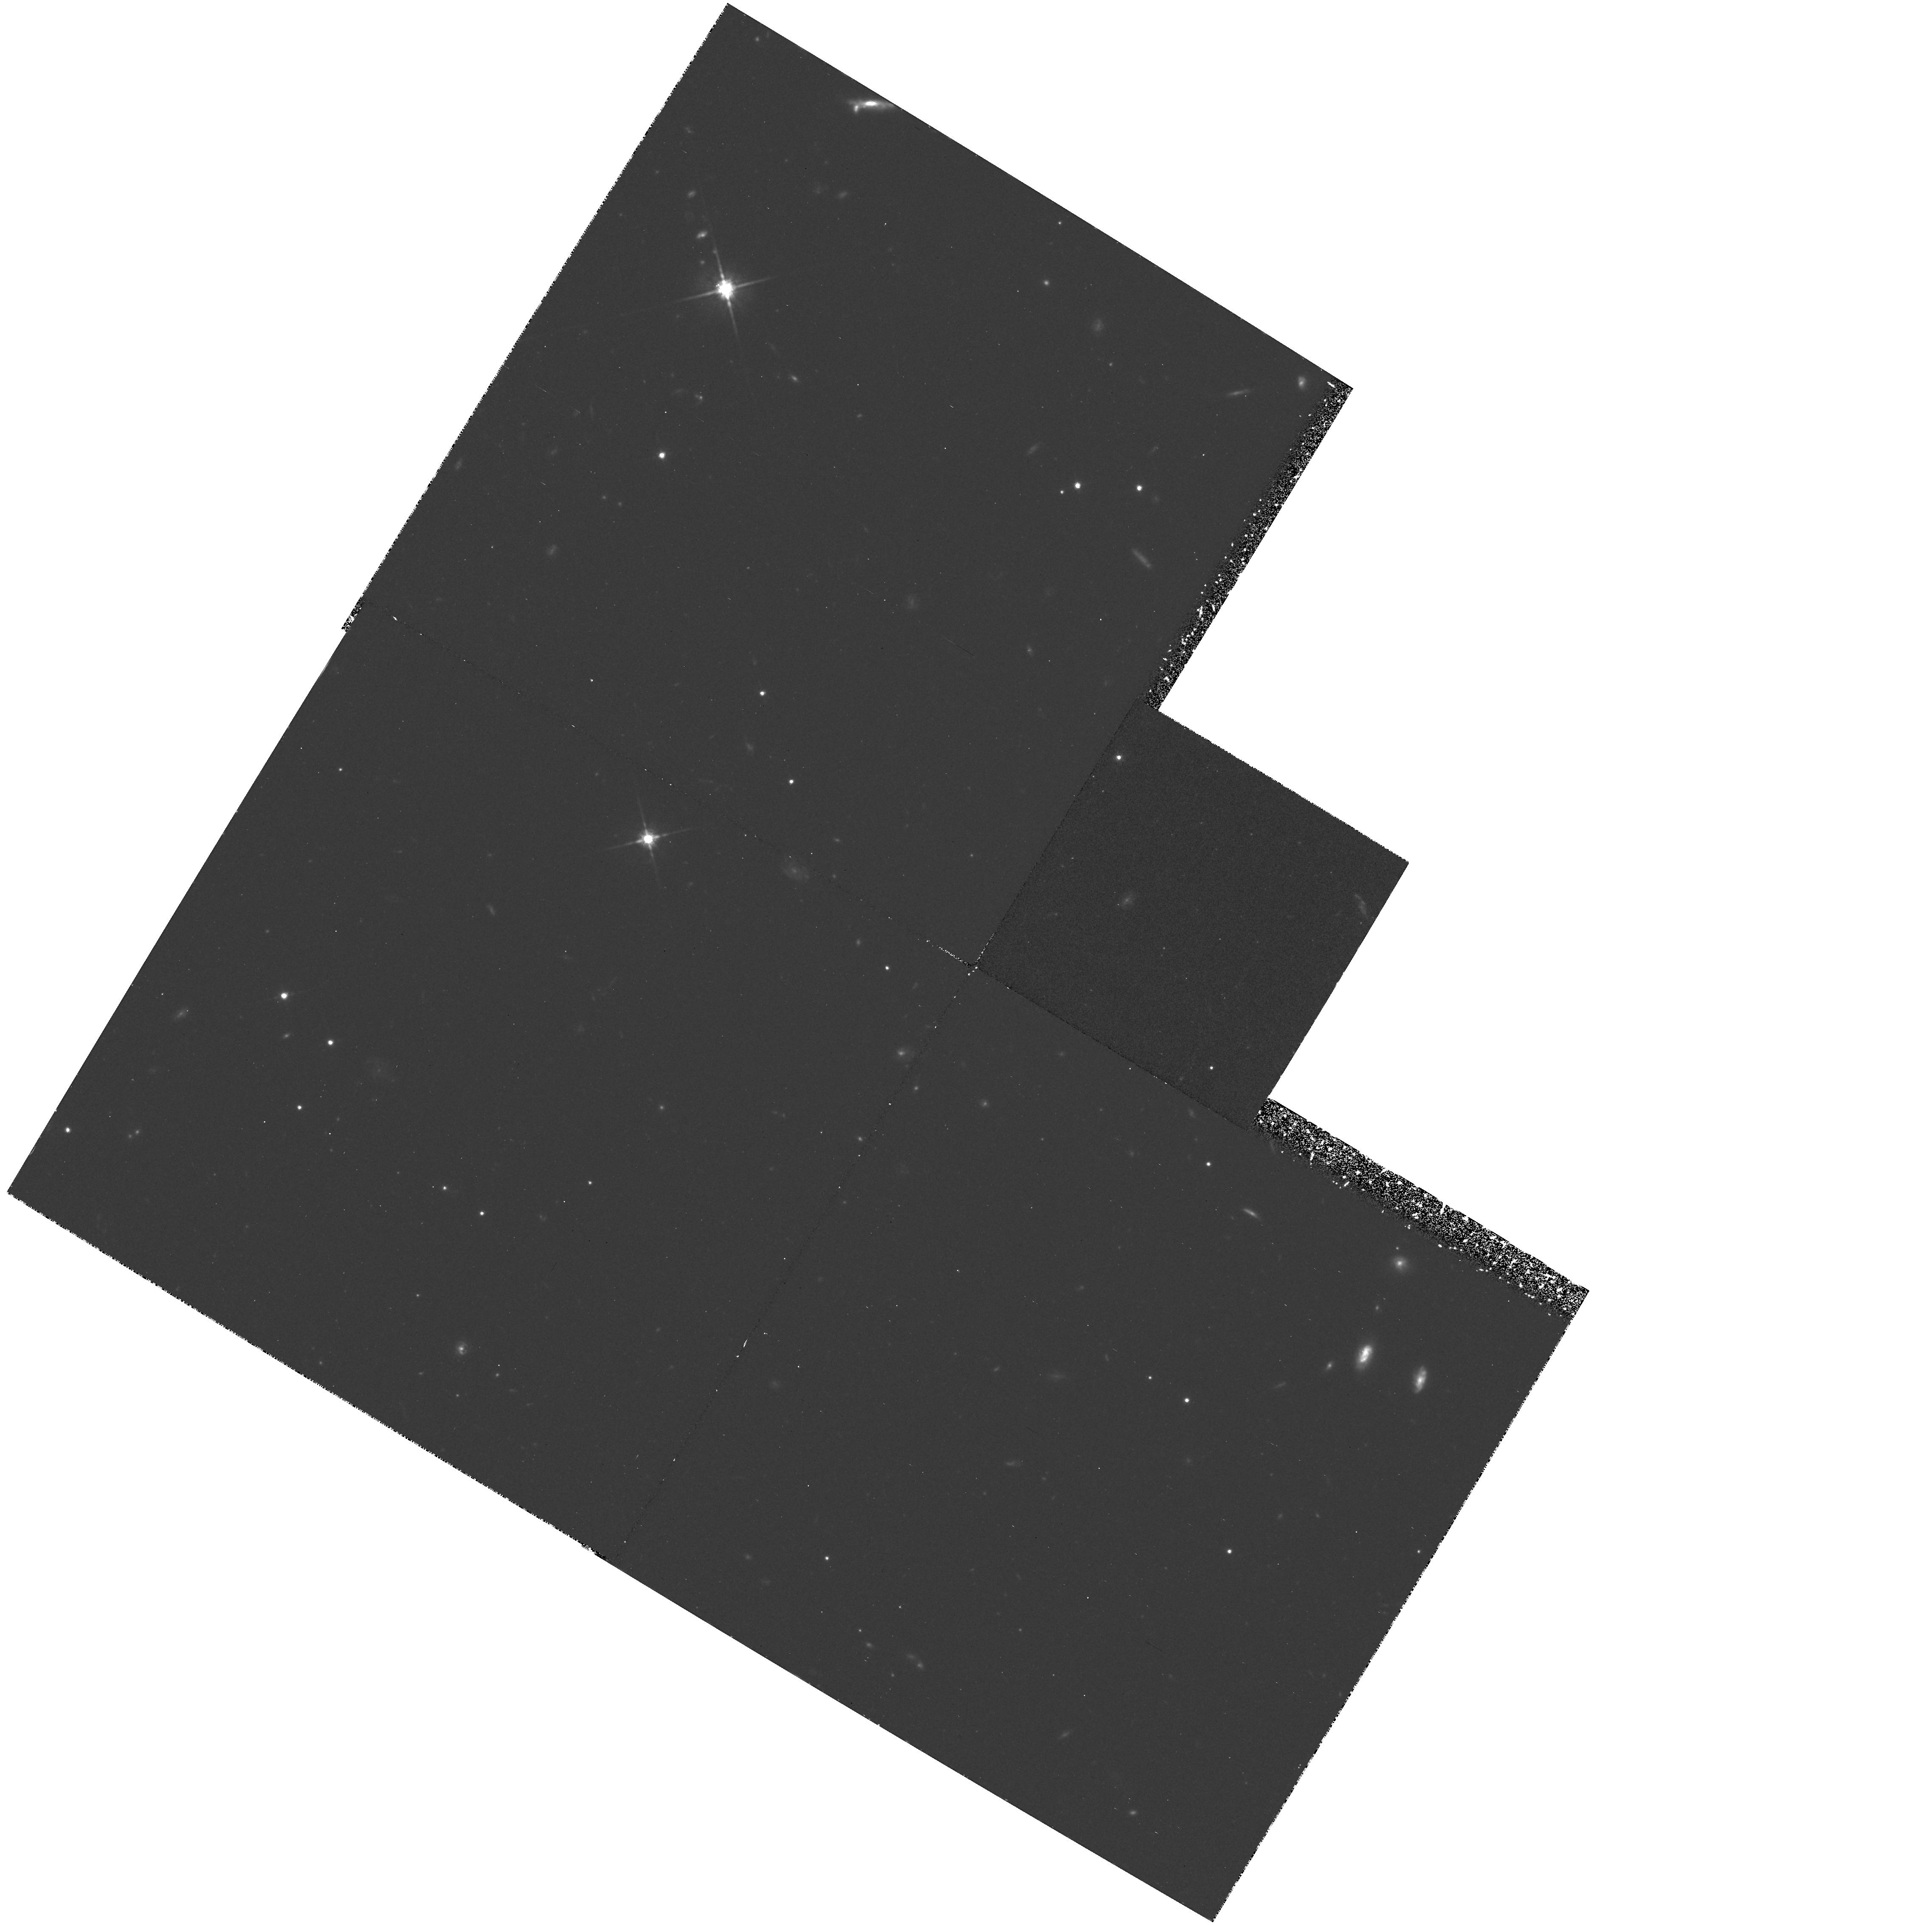
Target: DEEP-SURVEY-FIELD-1
Instrument: WFPC2/PC
Filter: F814W
Exposure: 1.8 h
Observation ID: hst_5109_02_wfpc2_pc_f814w_u2ay02

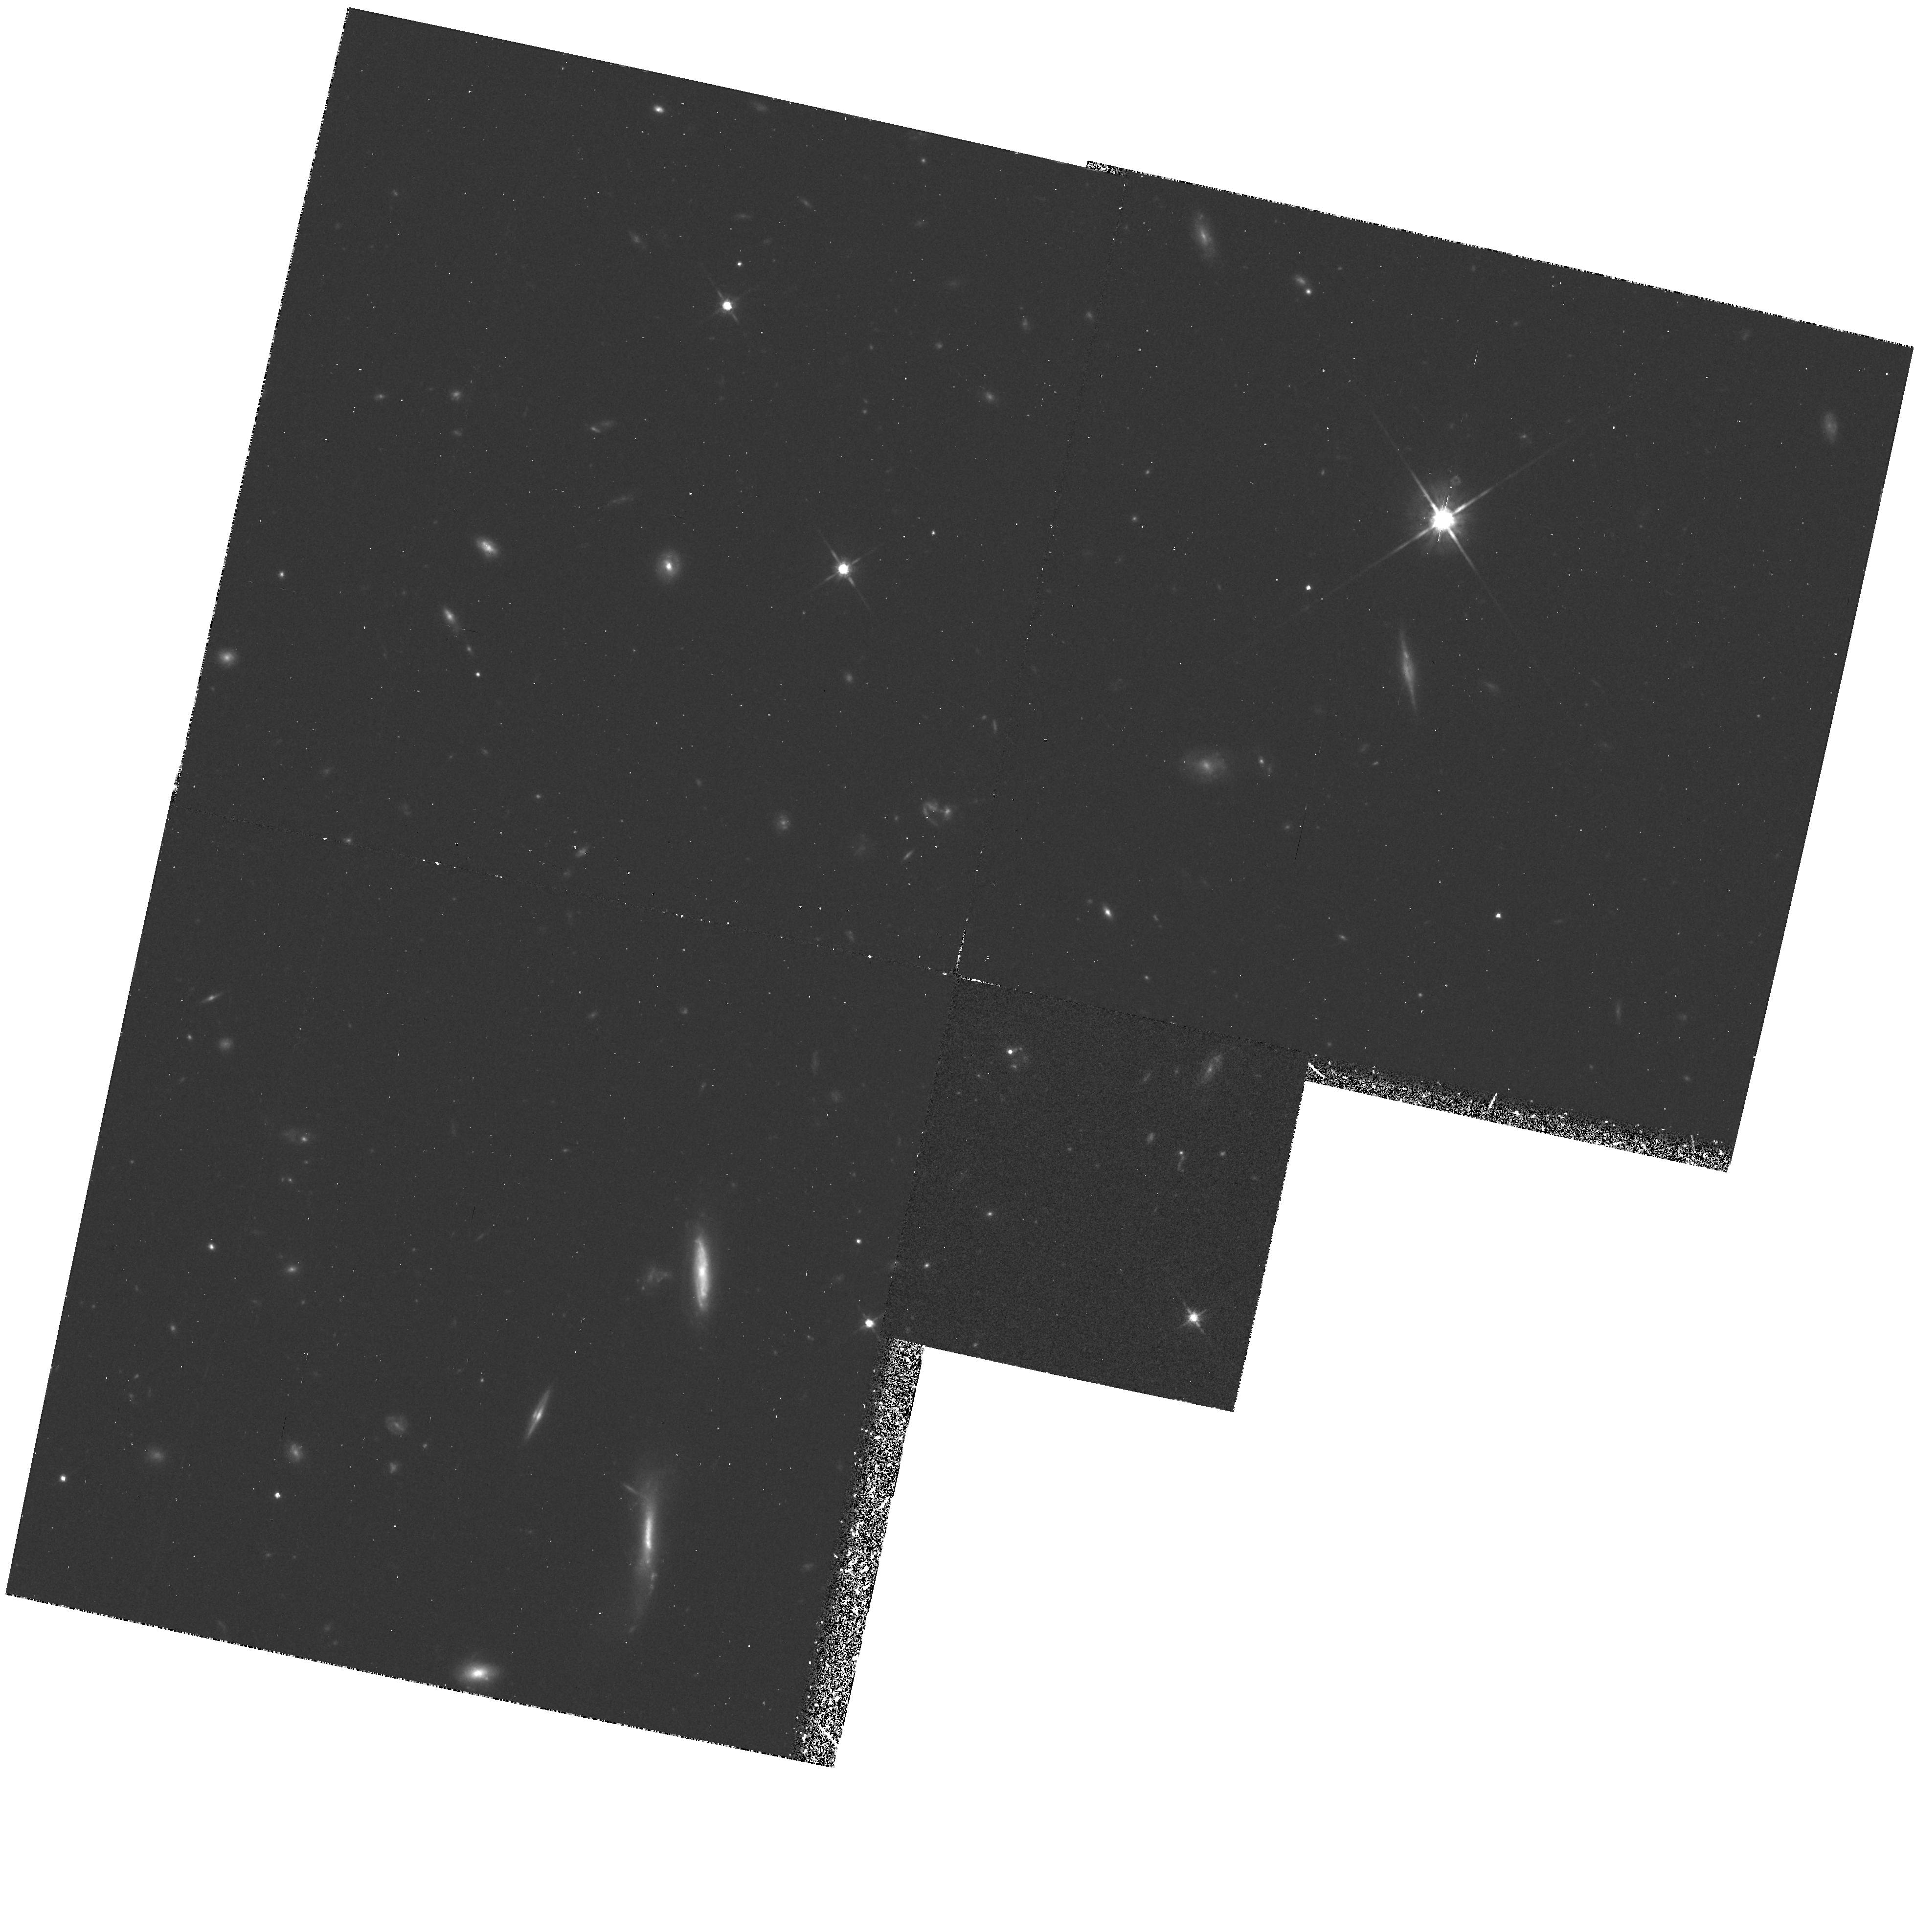
Target: DEEP-SURVEY-FIELD-2
Instrument: WFPC2/PC
Filter: F814W
Exposure: 1.8 h
Observation ID: hst_5109_08_wfpc2_pc_f814w_u2ay08

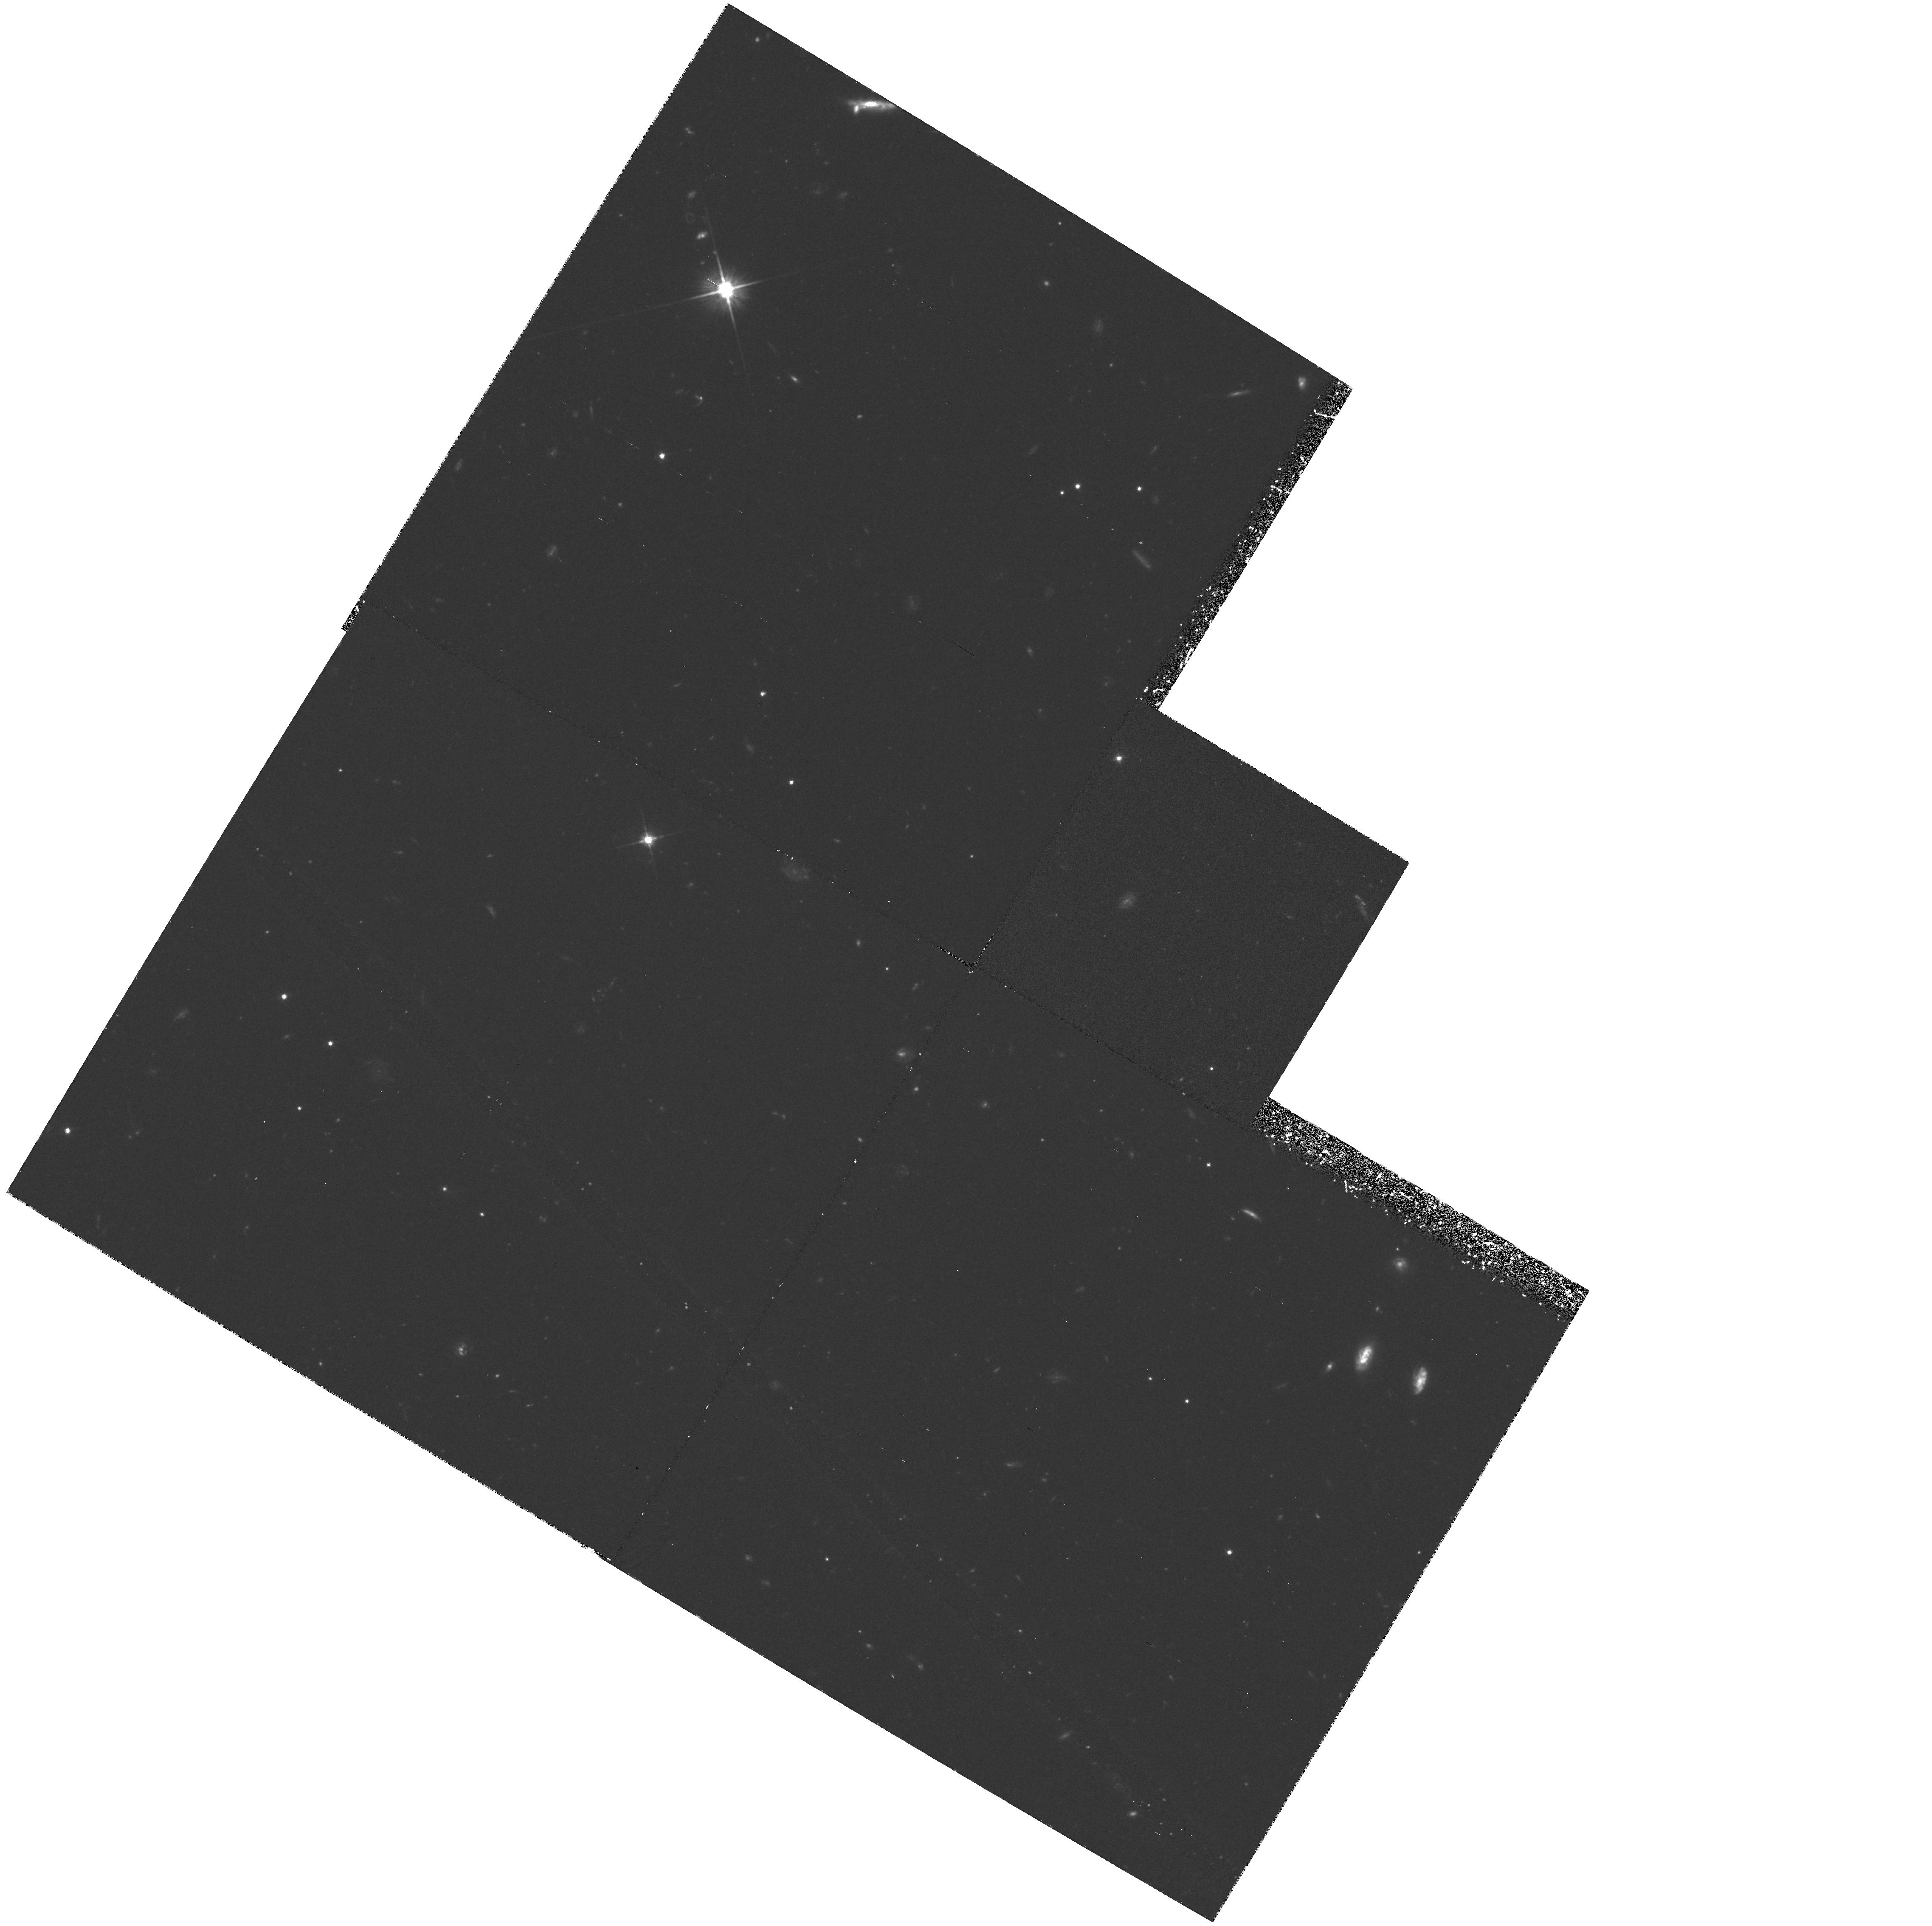
Target: DEEP-SURVEY-FIELD-1
Instrument: WFPC2/PC
Filter: F606W
Exposure: 1.8 h
Observation ID: hst_5109_03_wfpc2_pc_f606w_u2ay03

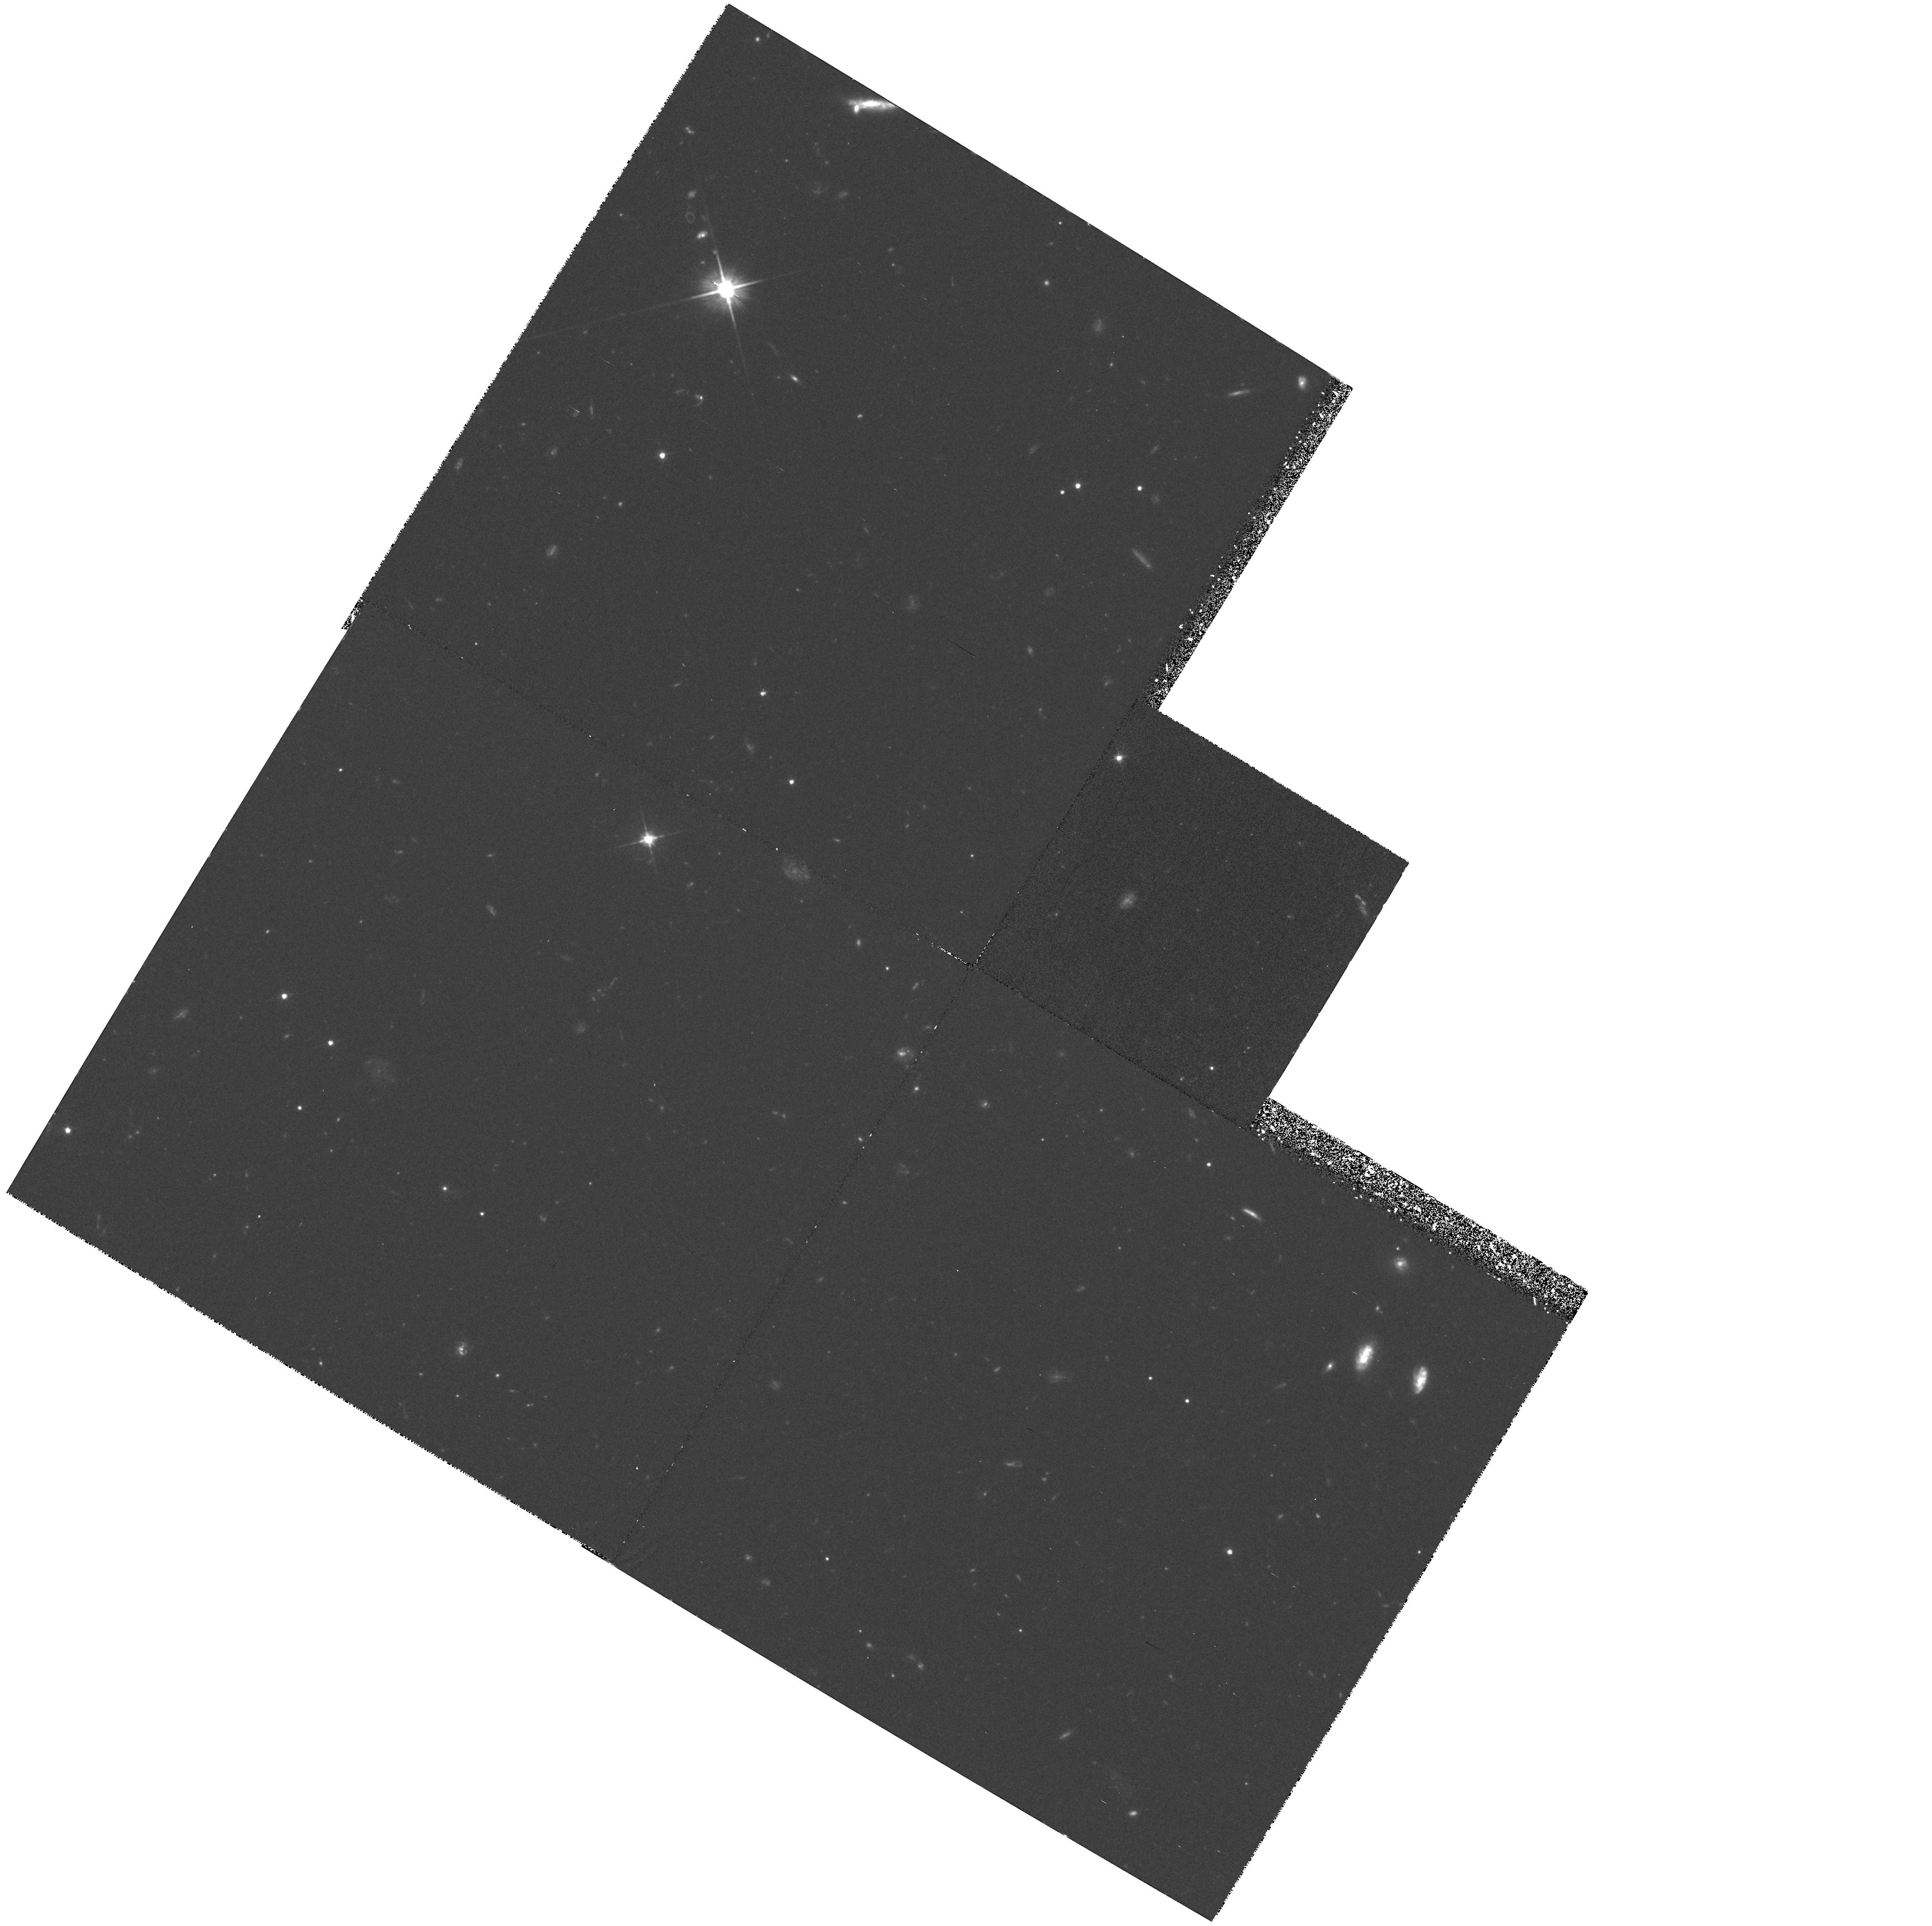
Target: DEEP-SURVEY-FIELD-1
Instrument: WFPC2/PC
Filter: F606W
Exposure: 1.8 h
Observation ID: hst_5109_04_wfpc2_pc_f606w_u2ay04

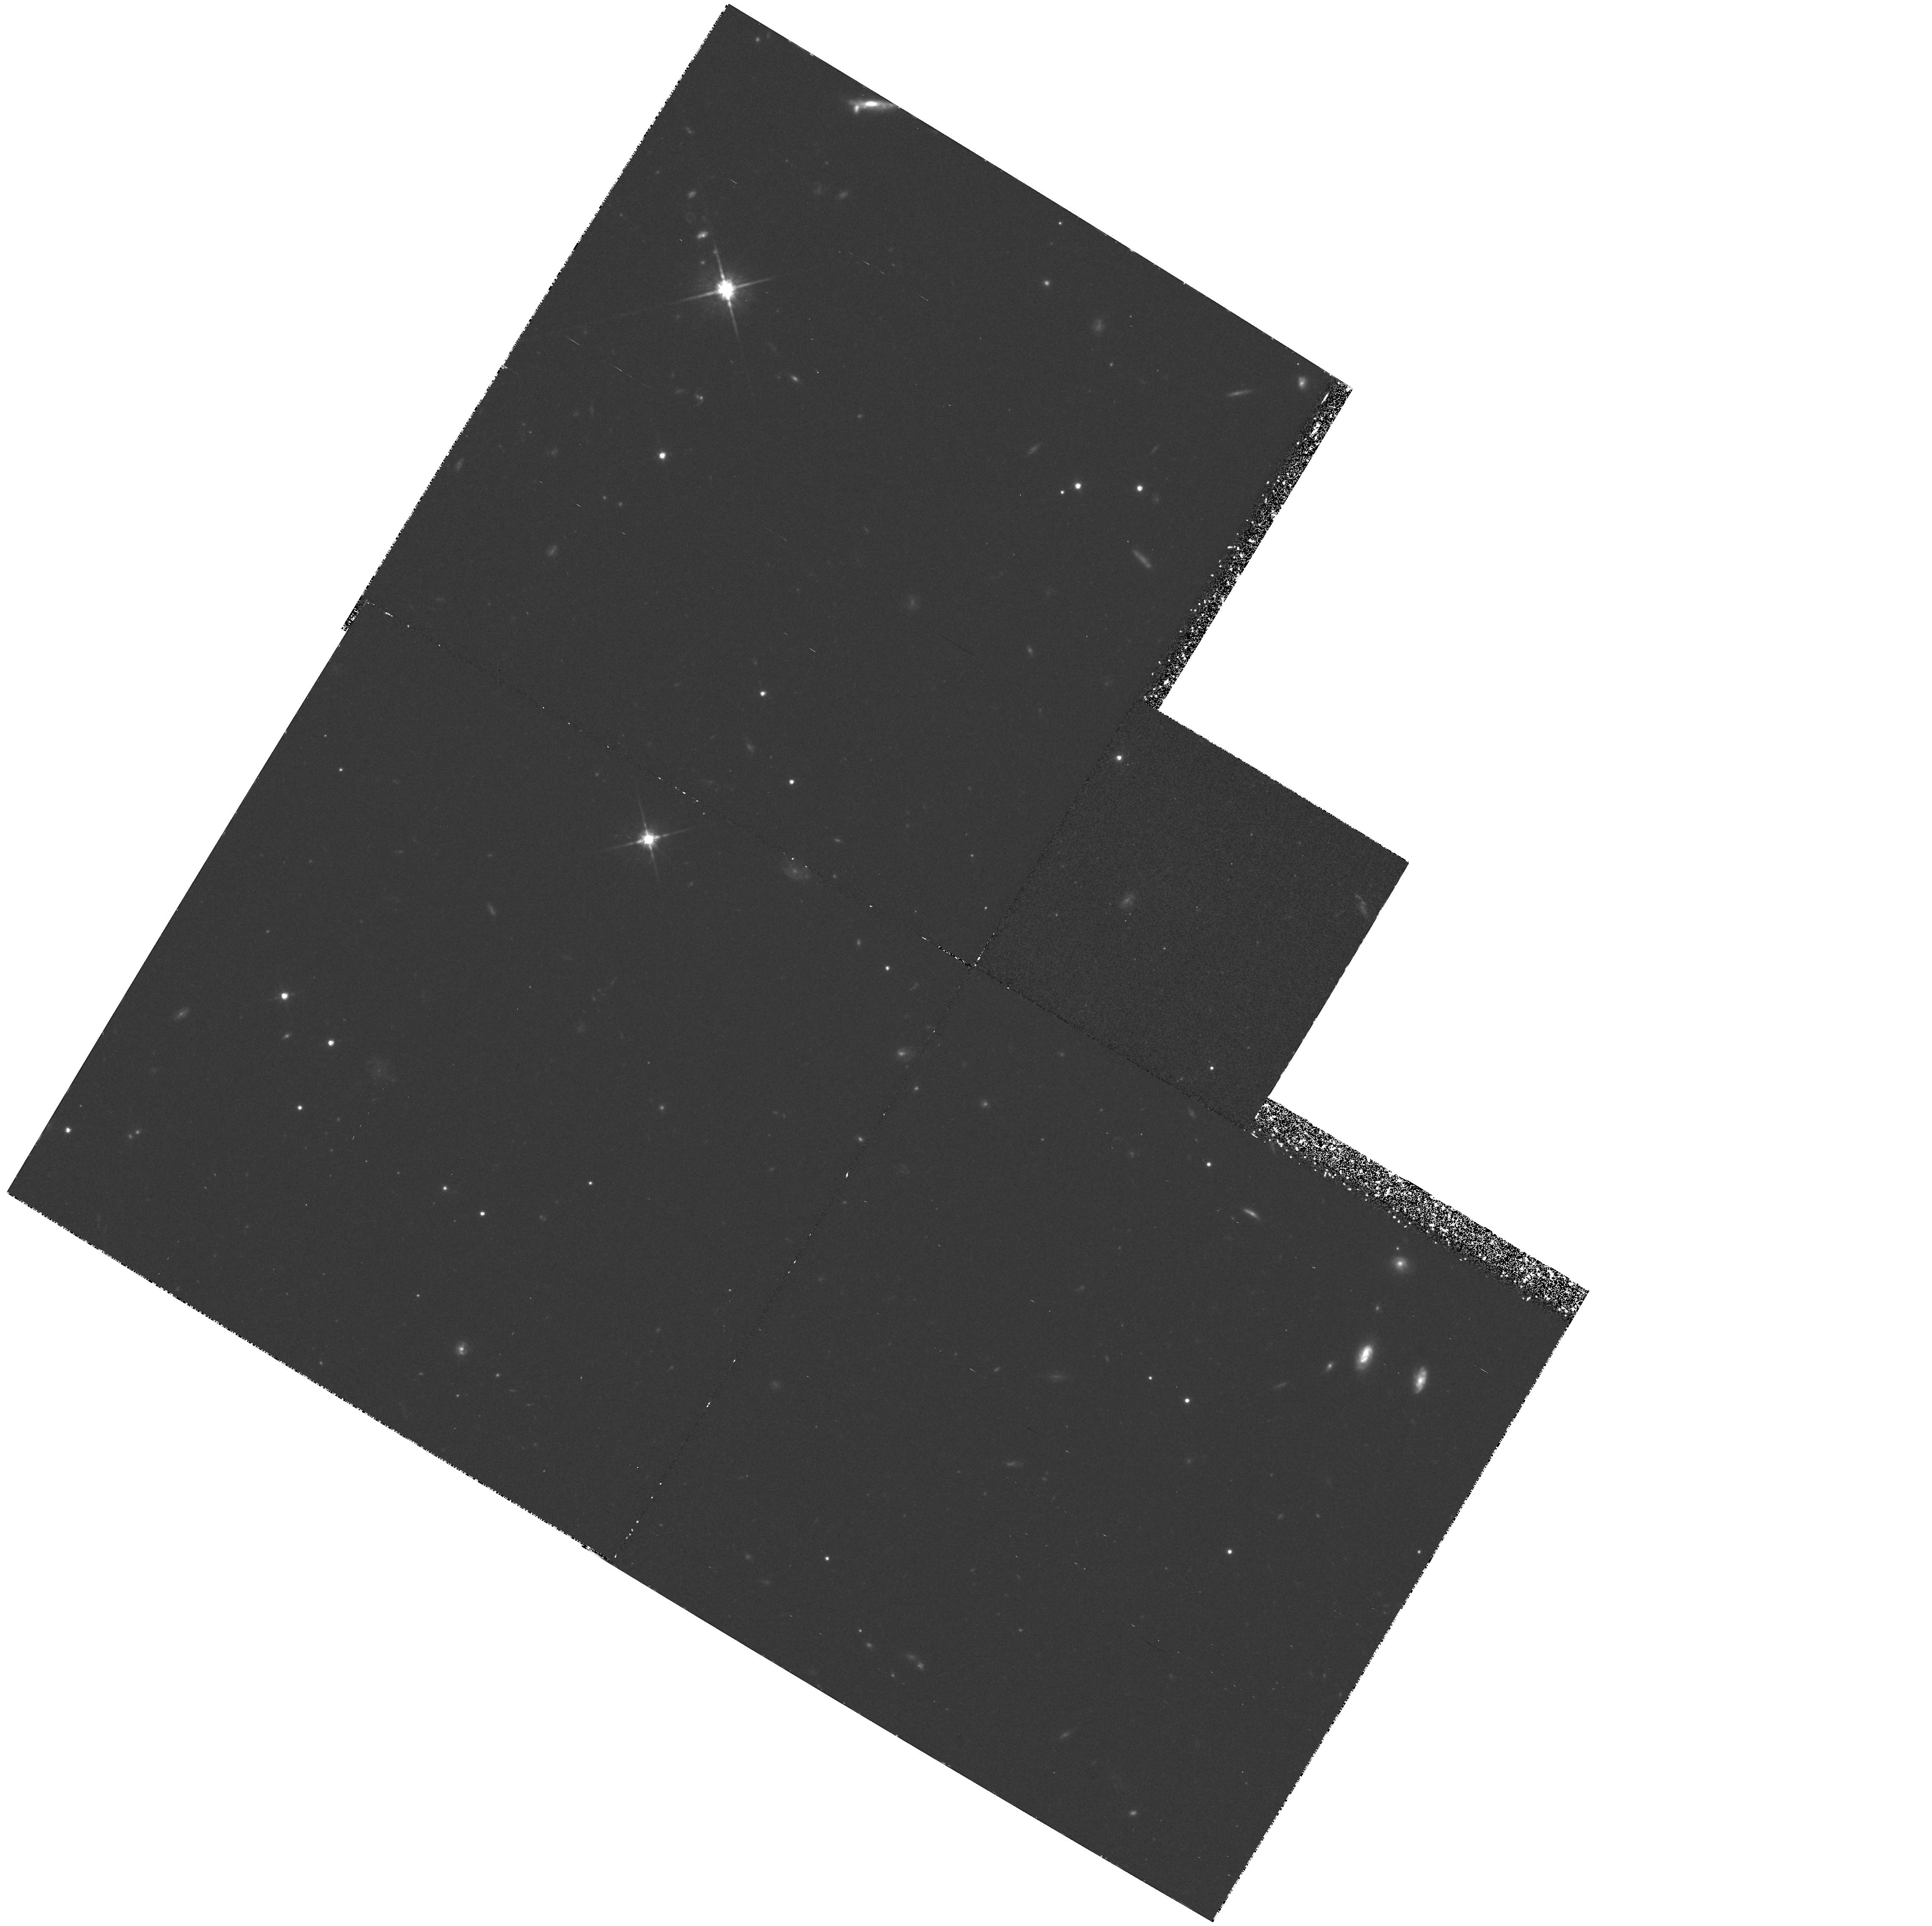
Target: DEEP-SURVEY-FIELD-1
Instrument: WFPC2/PC
Filter: F814W
Exposure: 1.8 h
Observation ID: hst_5109_01_wfpc2_pc_f814w_u2ay01

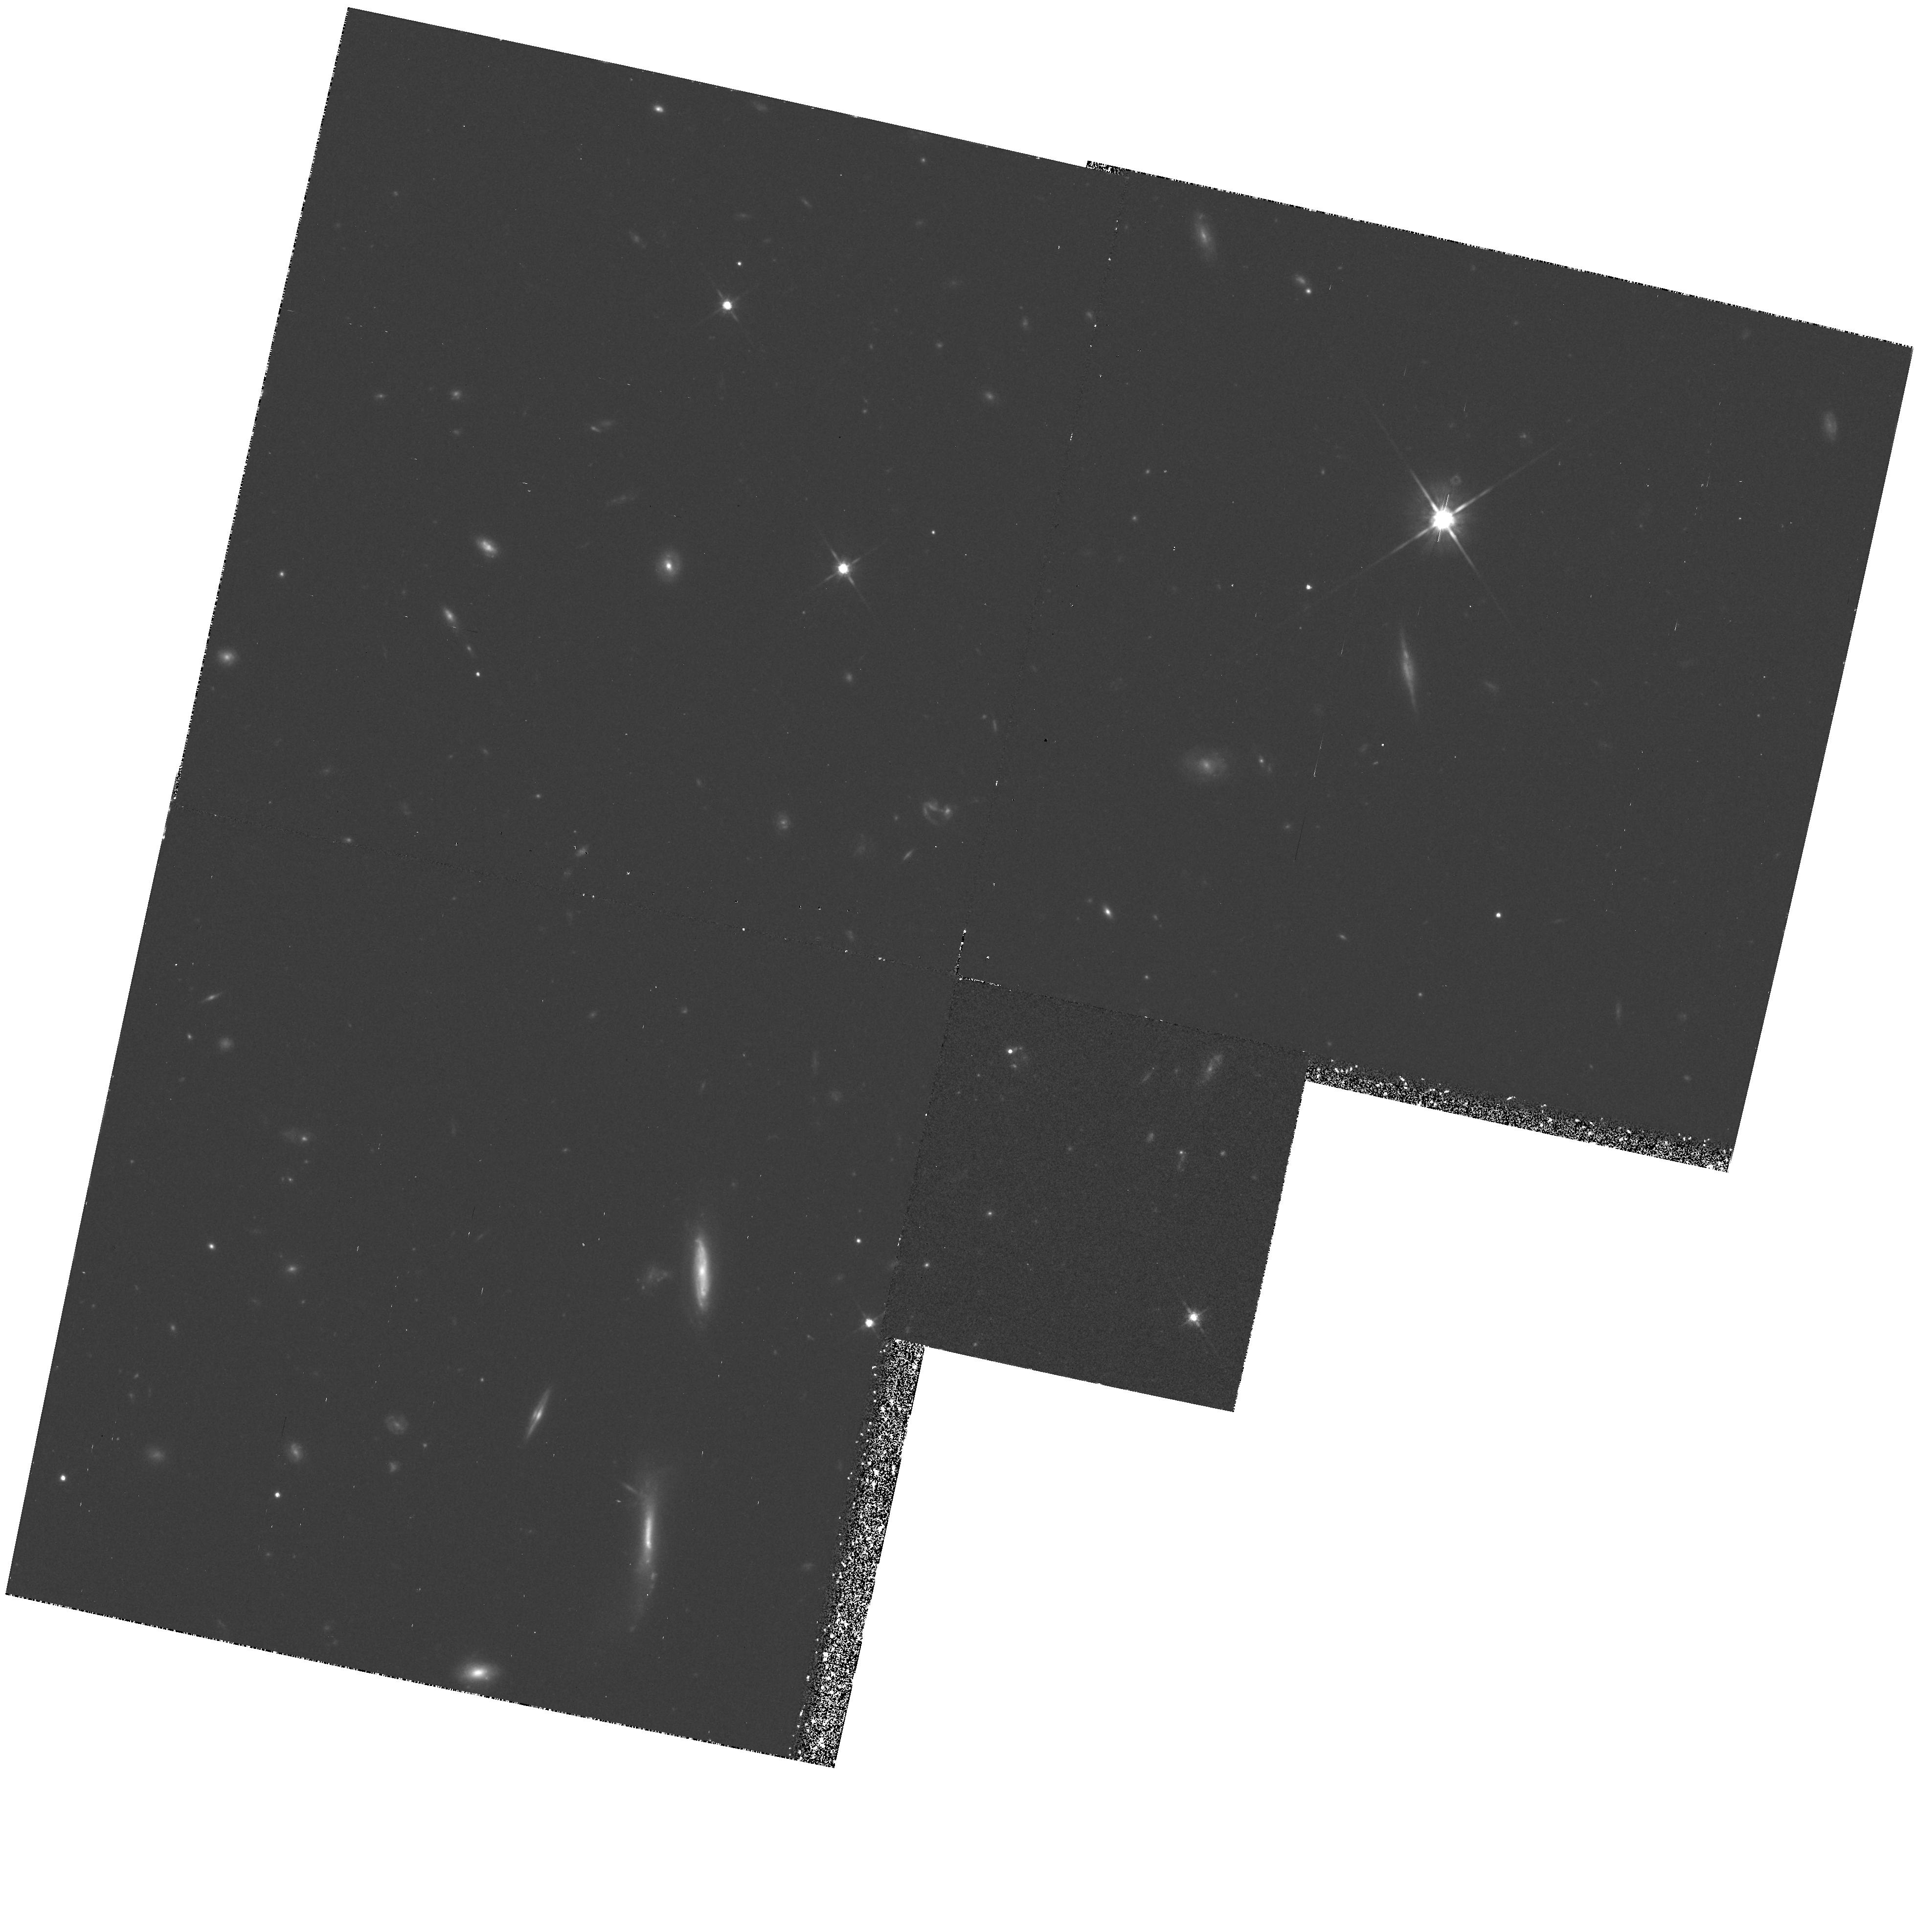
Target: DEEP-SURVEY-FIELD-2
Instrument: WFPC2/PC
Filter: F814W
Exposure: 1.8 h
Observation ID: hst_5109_07_wfpc2_pc_f814w_u2ay07

A DEEP SURVEY AT HIGH GALACTIC LATITUDES (WC06): CYCLE 4 (PI: Westphal, J. A.)

Very deep exposures will be taken in broadband V and I colors in each of two fields at high galactic and ecliptic latitudes, in order to observe objects as faint as possible. Twelve exposures should yield S/N of about 4 at magnitude 29.5 for neutral -colored point sources. The data will be used for counts and morphology of faint and distant galaxies and to study the distribution and luminosity function of galactic stars to very faint levels.